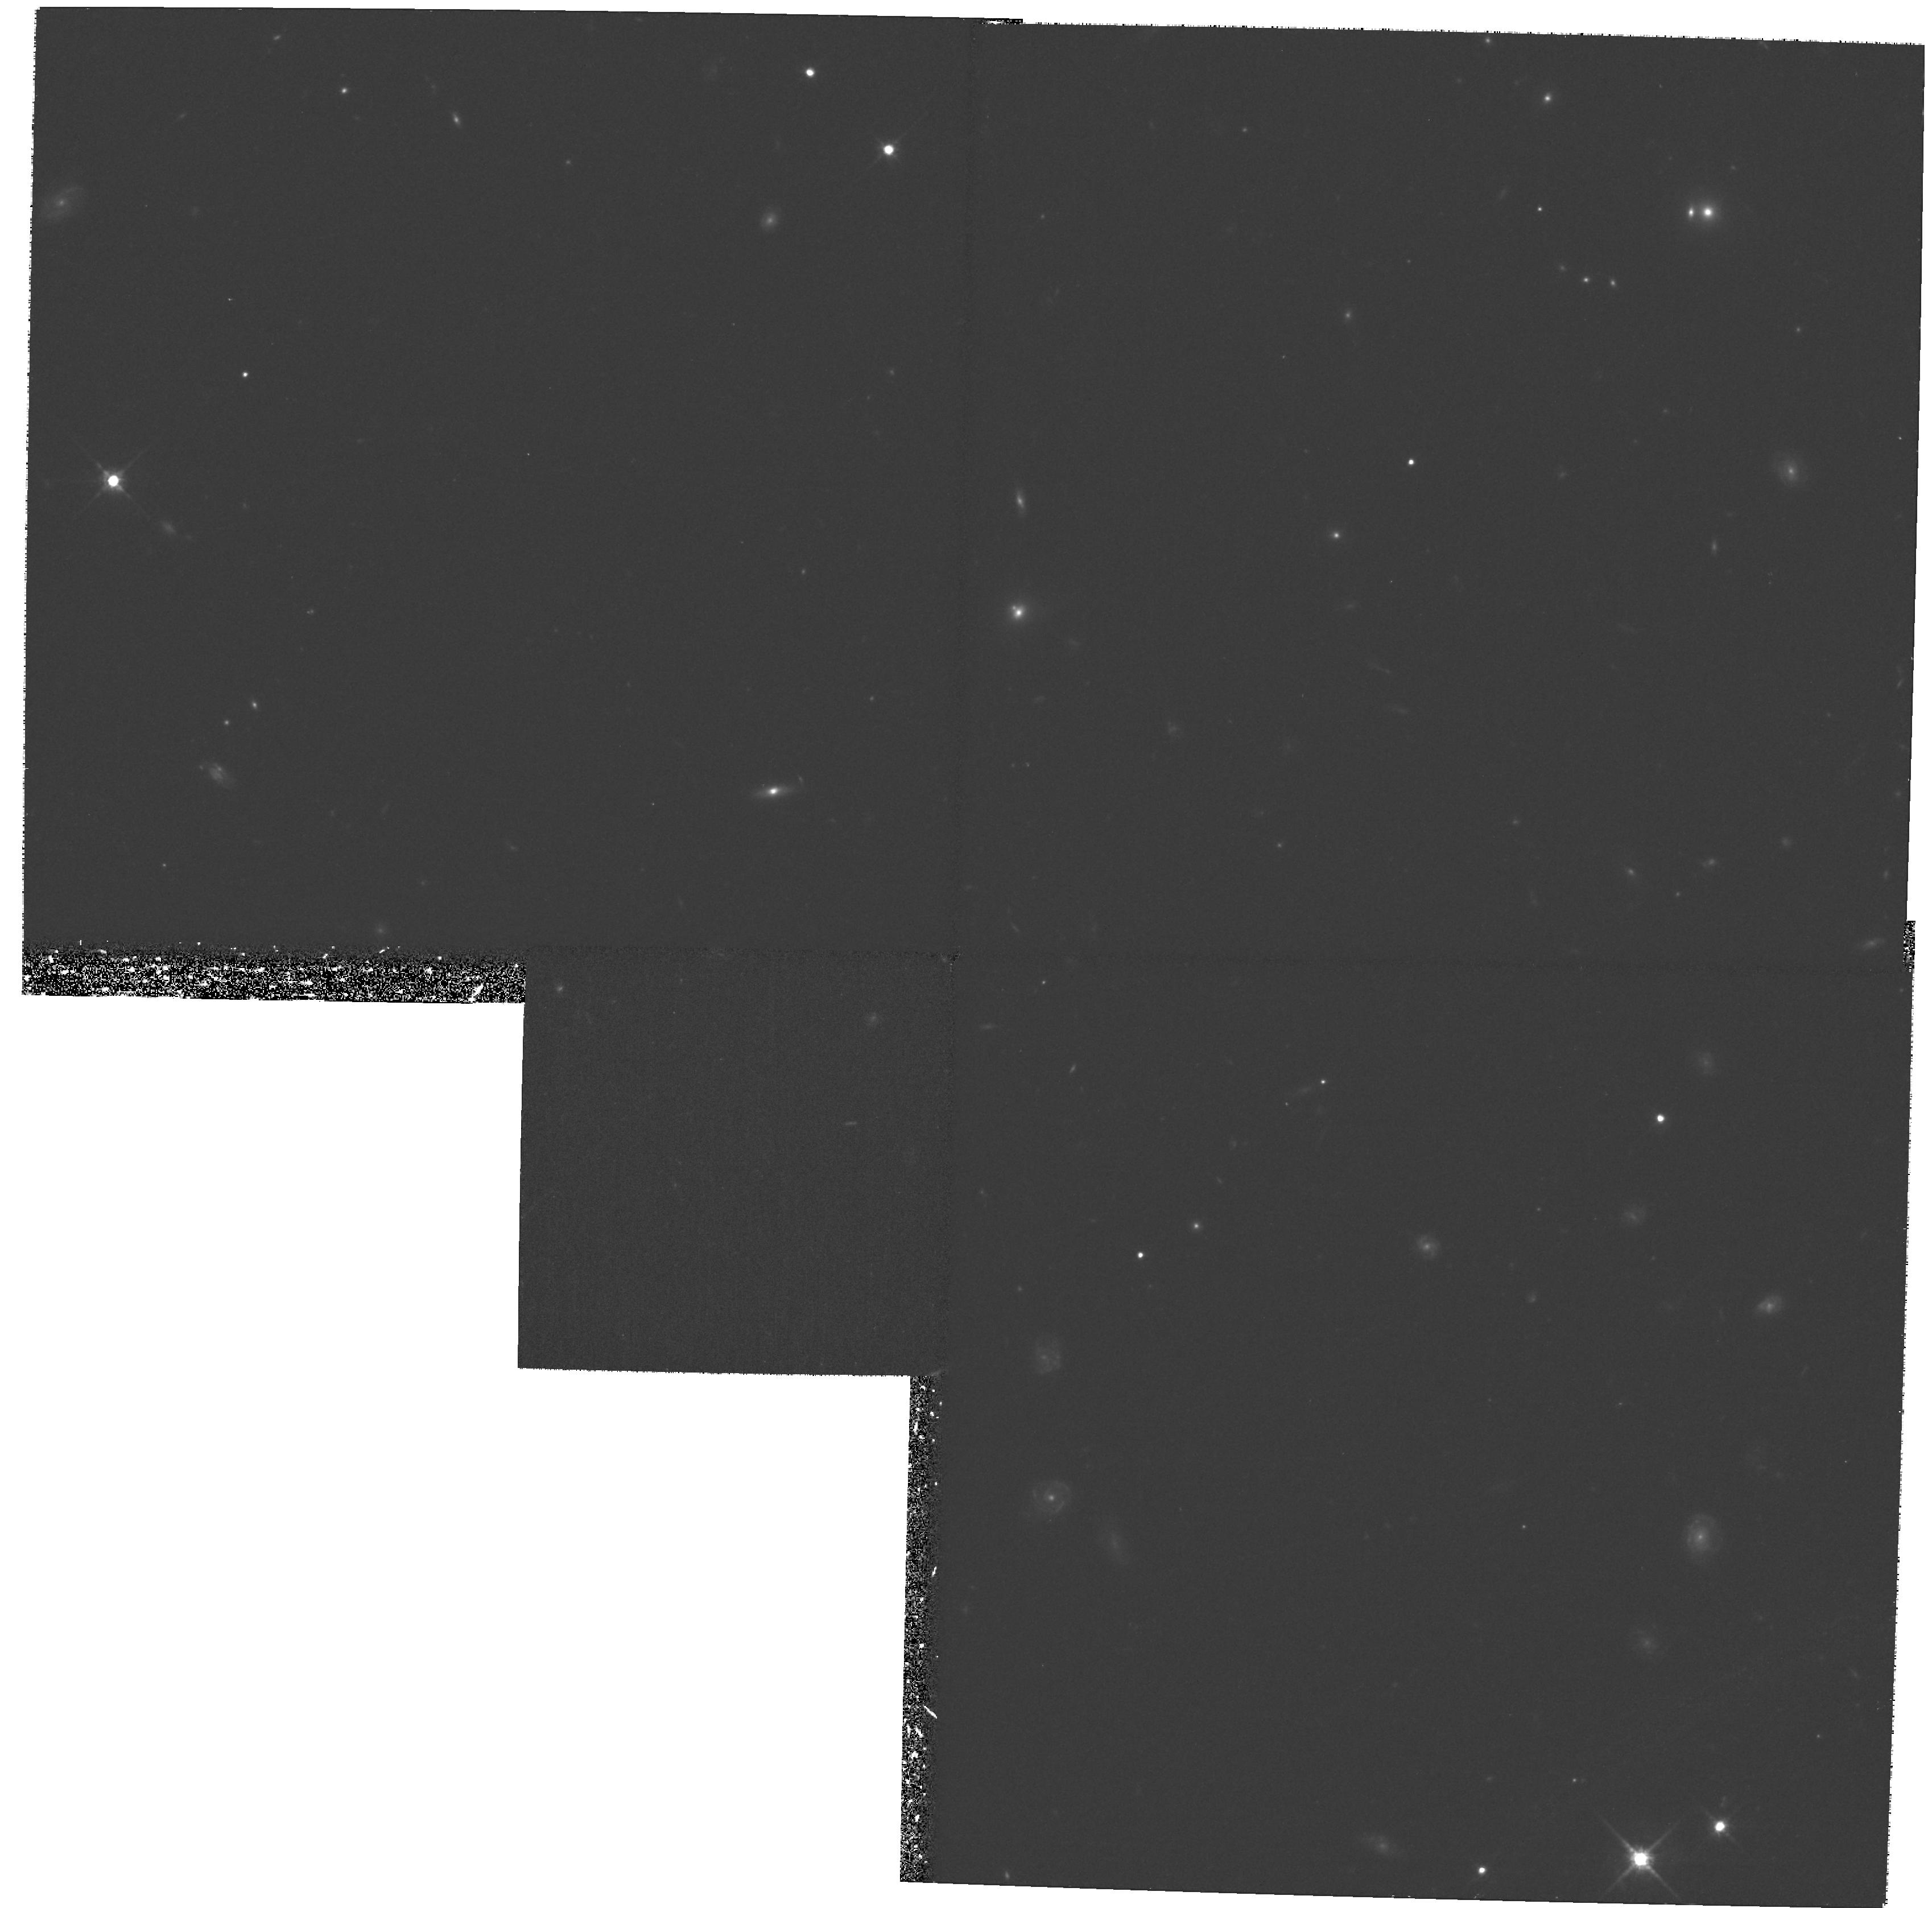
Target: PISCES-3
Instrument: WFPC2/PC
Filter: F814W
Exposure: 1.2 h
Observation ID: hst_8269_a5_wfpc2_pc_f814w_u5c2a5

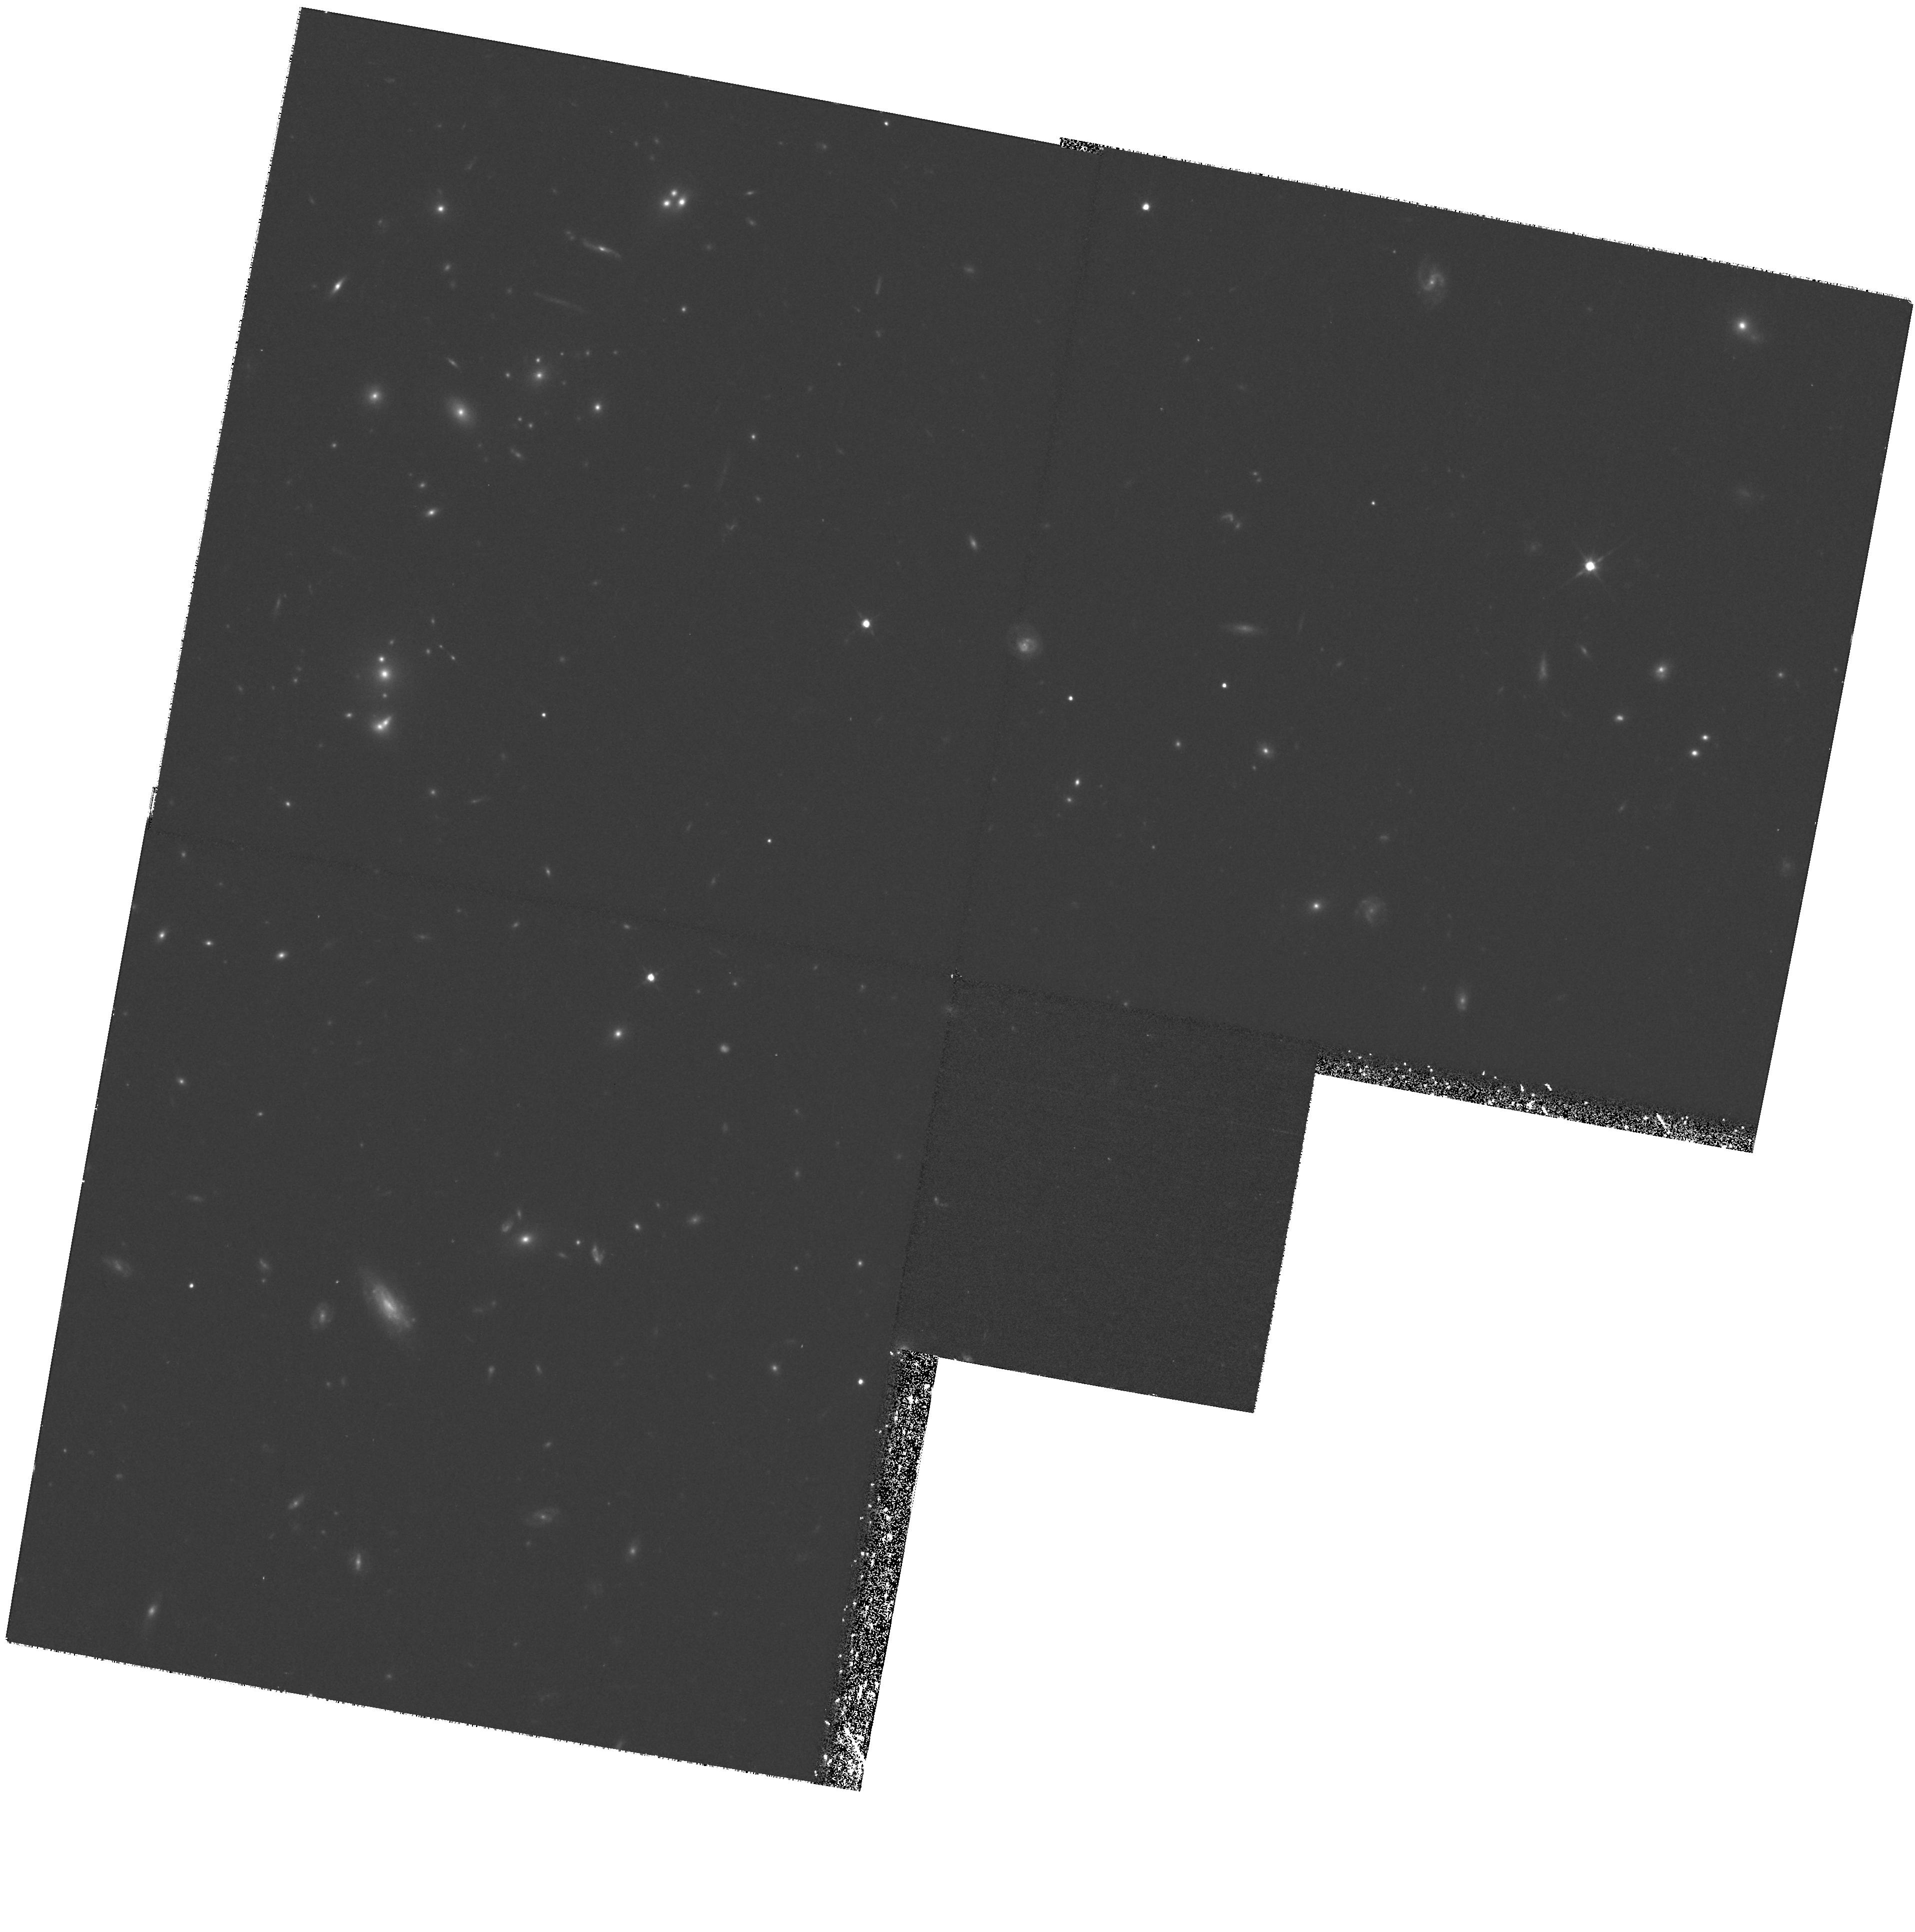
Target: LYNX-E
Instrument: WFPC2/PC
Filter: F814W
Exposure: 1.3 h
Observation ID: hst_8269_b1_wfpc2_pc_f814w_u5c2b1

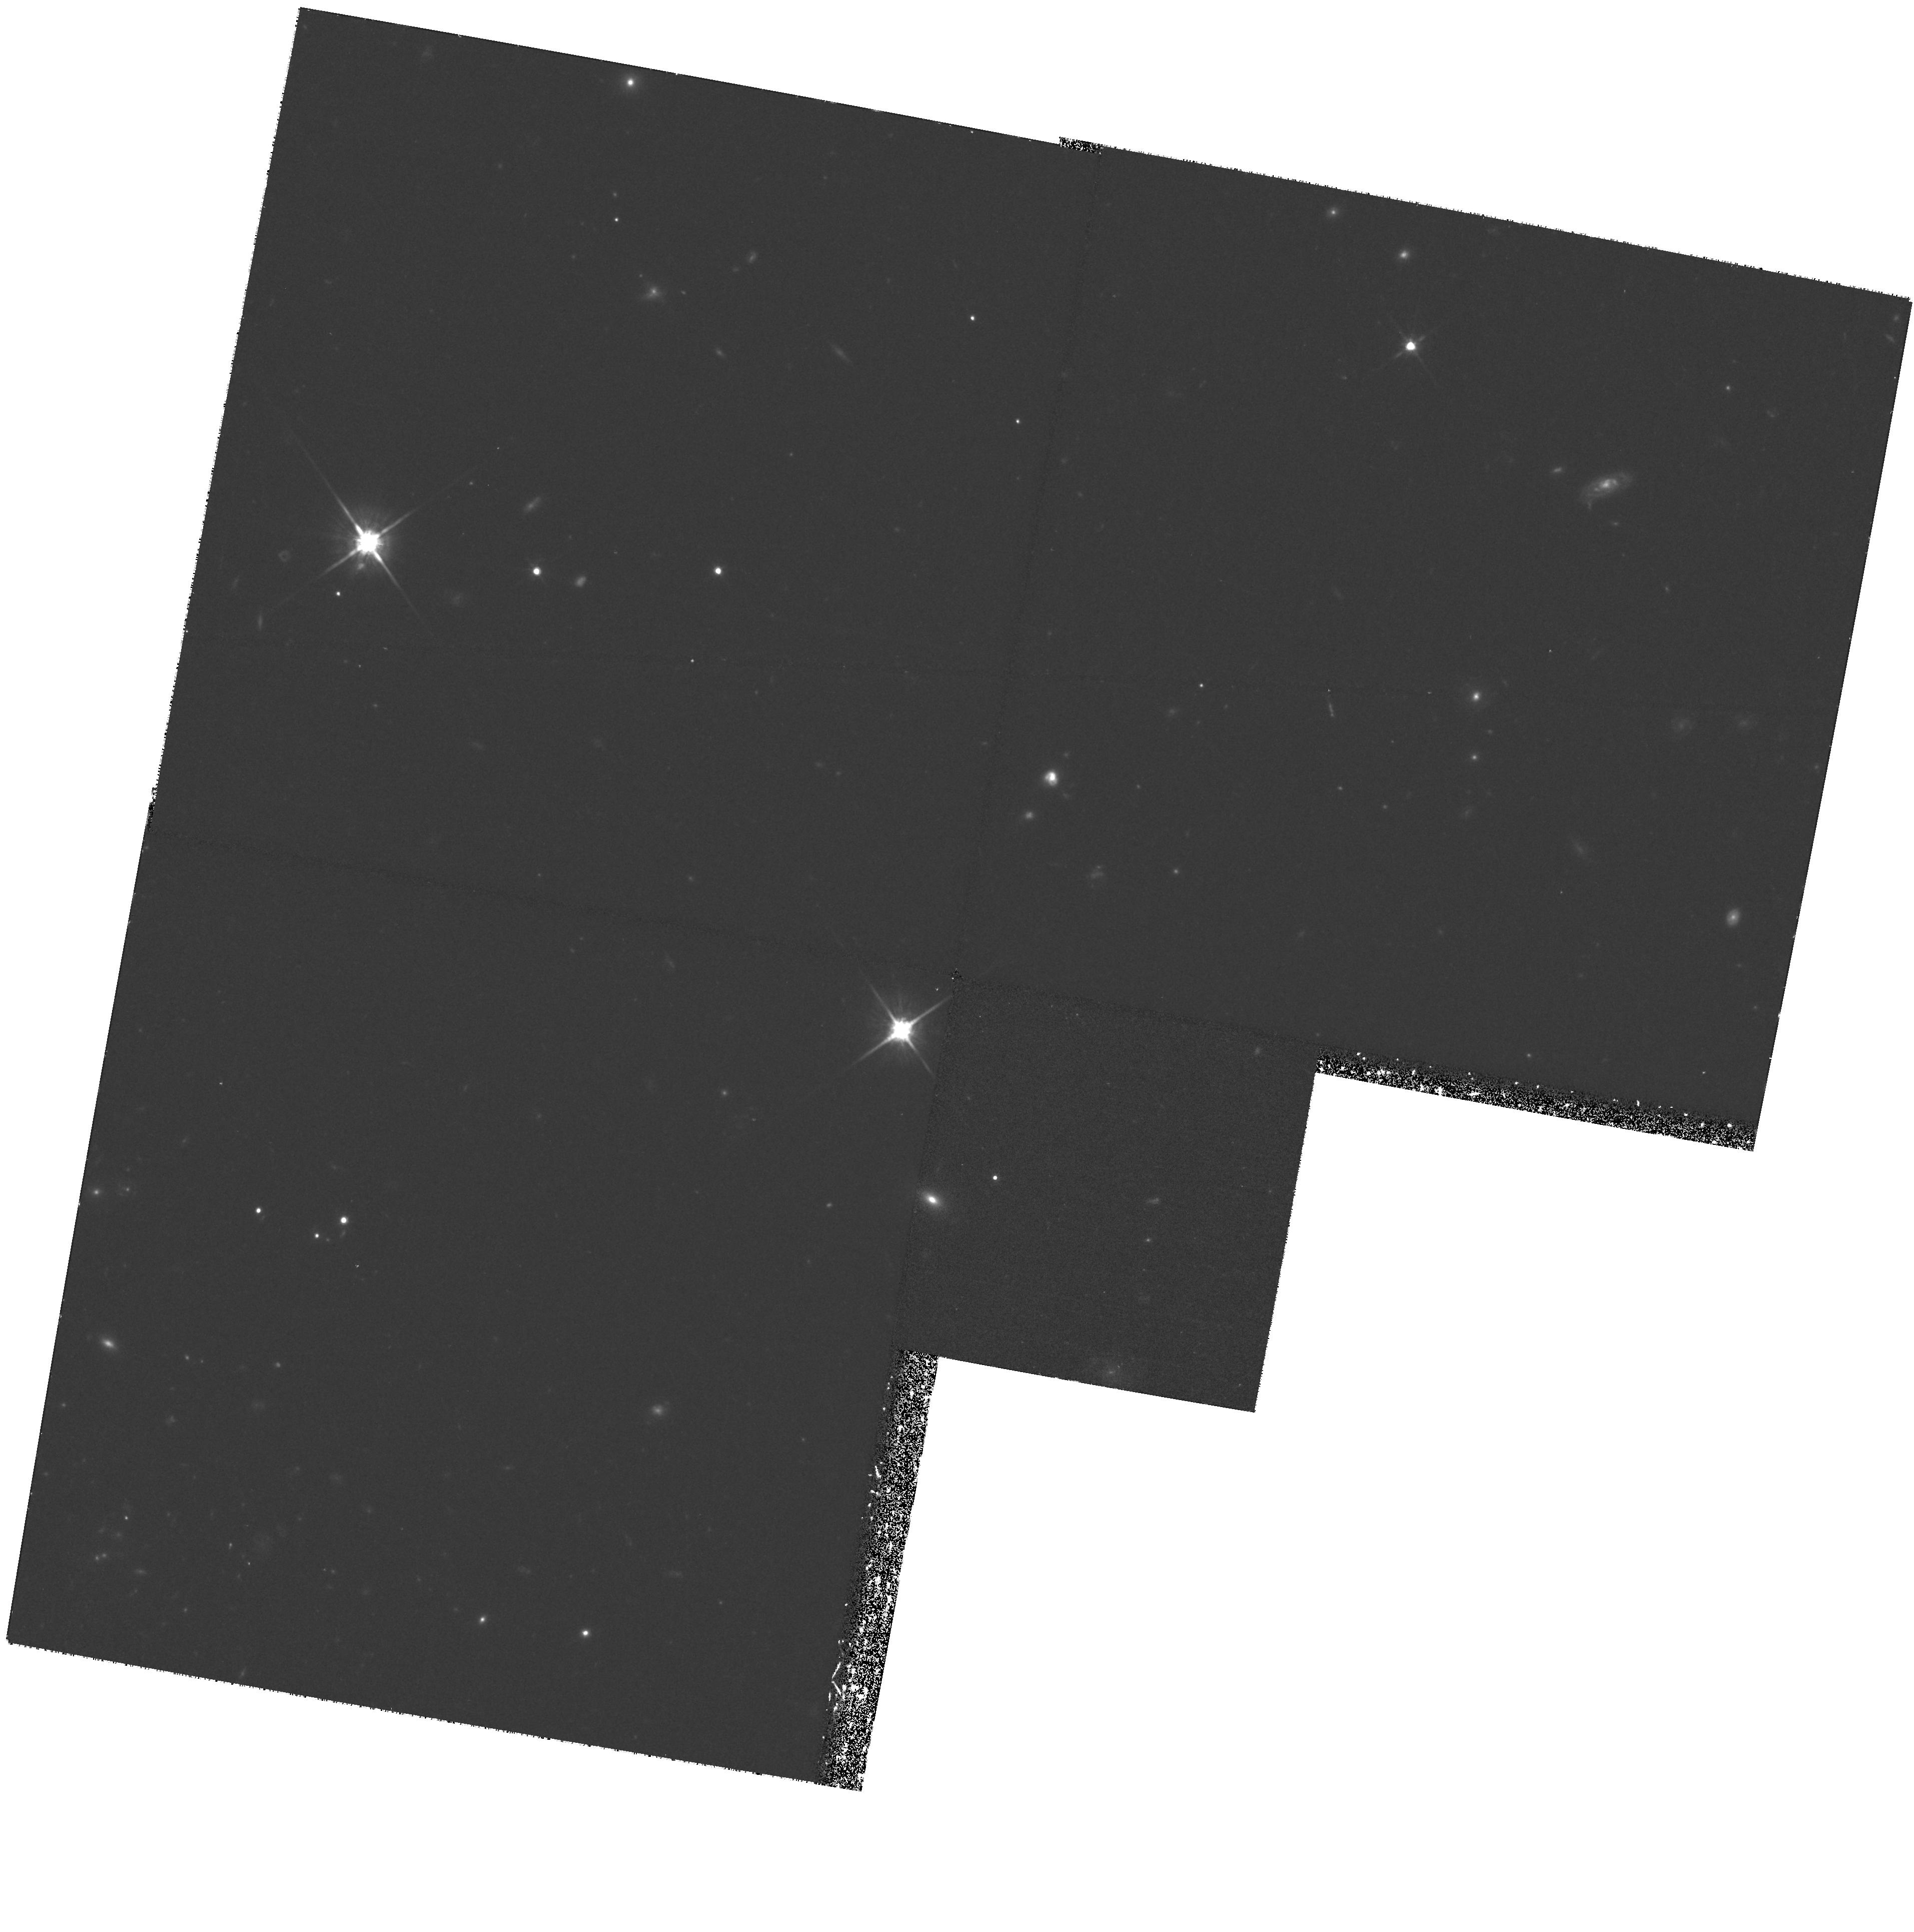
Target: LYNX-A
Instrument: WFPC2/PC
Filter: F814W
Exposure: 1.3 h
Observation ID: hst_8269_11_wfpc2_pc_f814w_u5c211

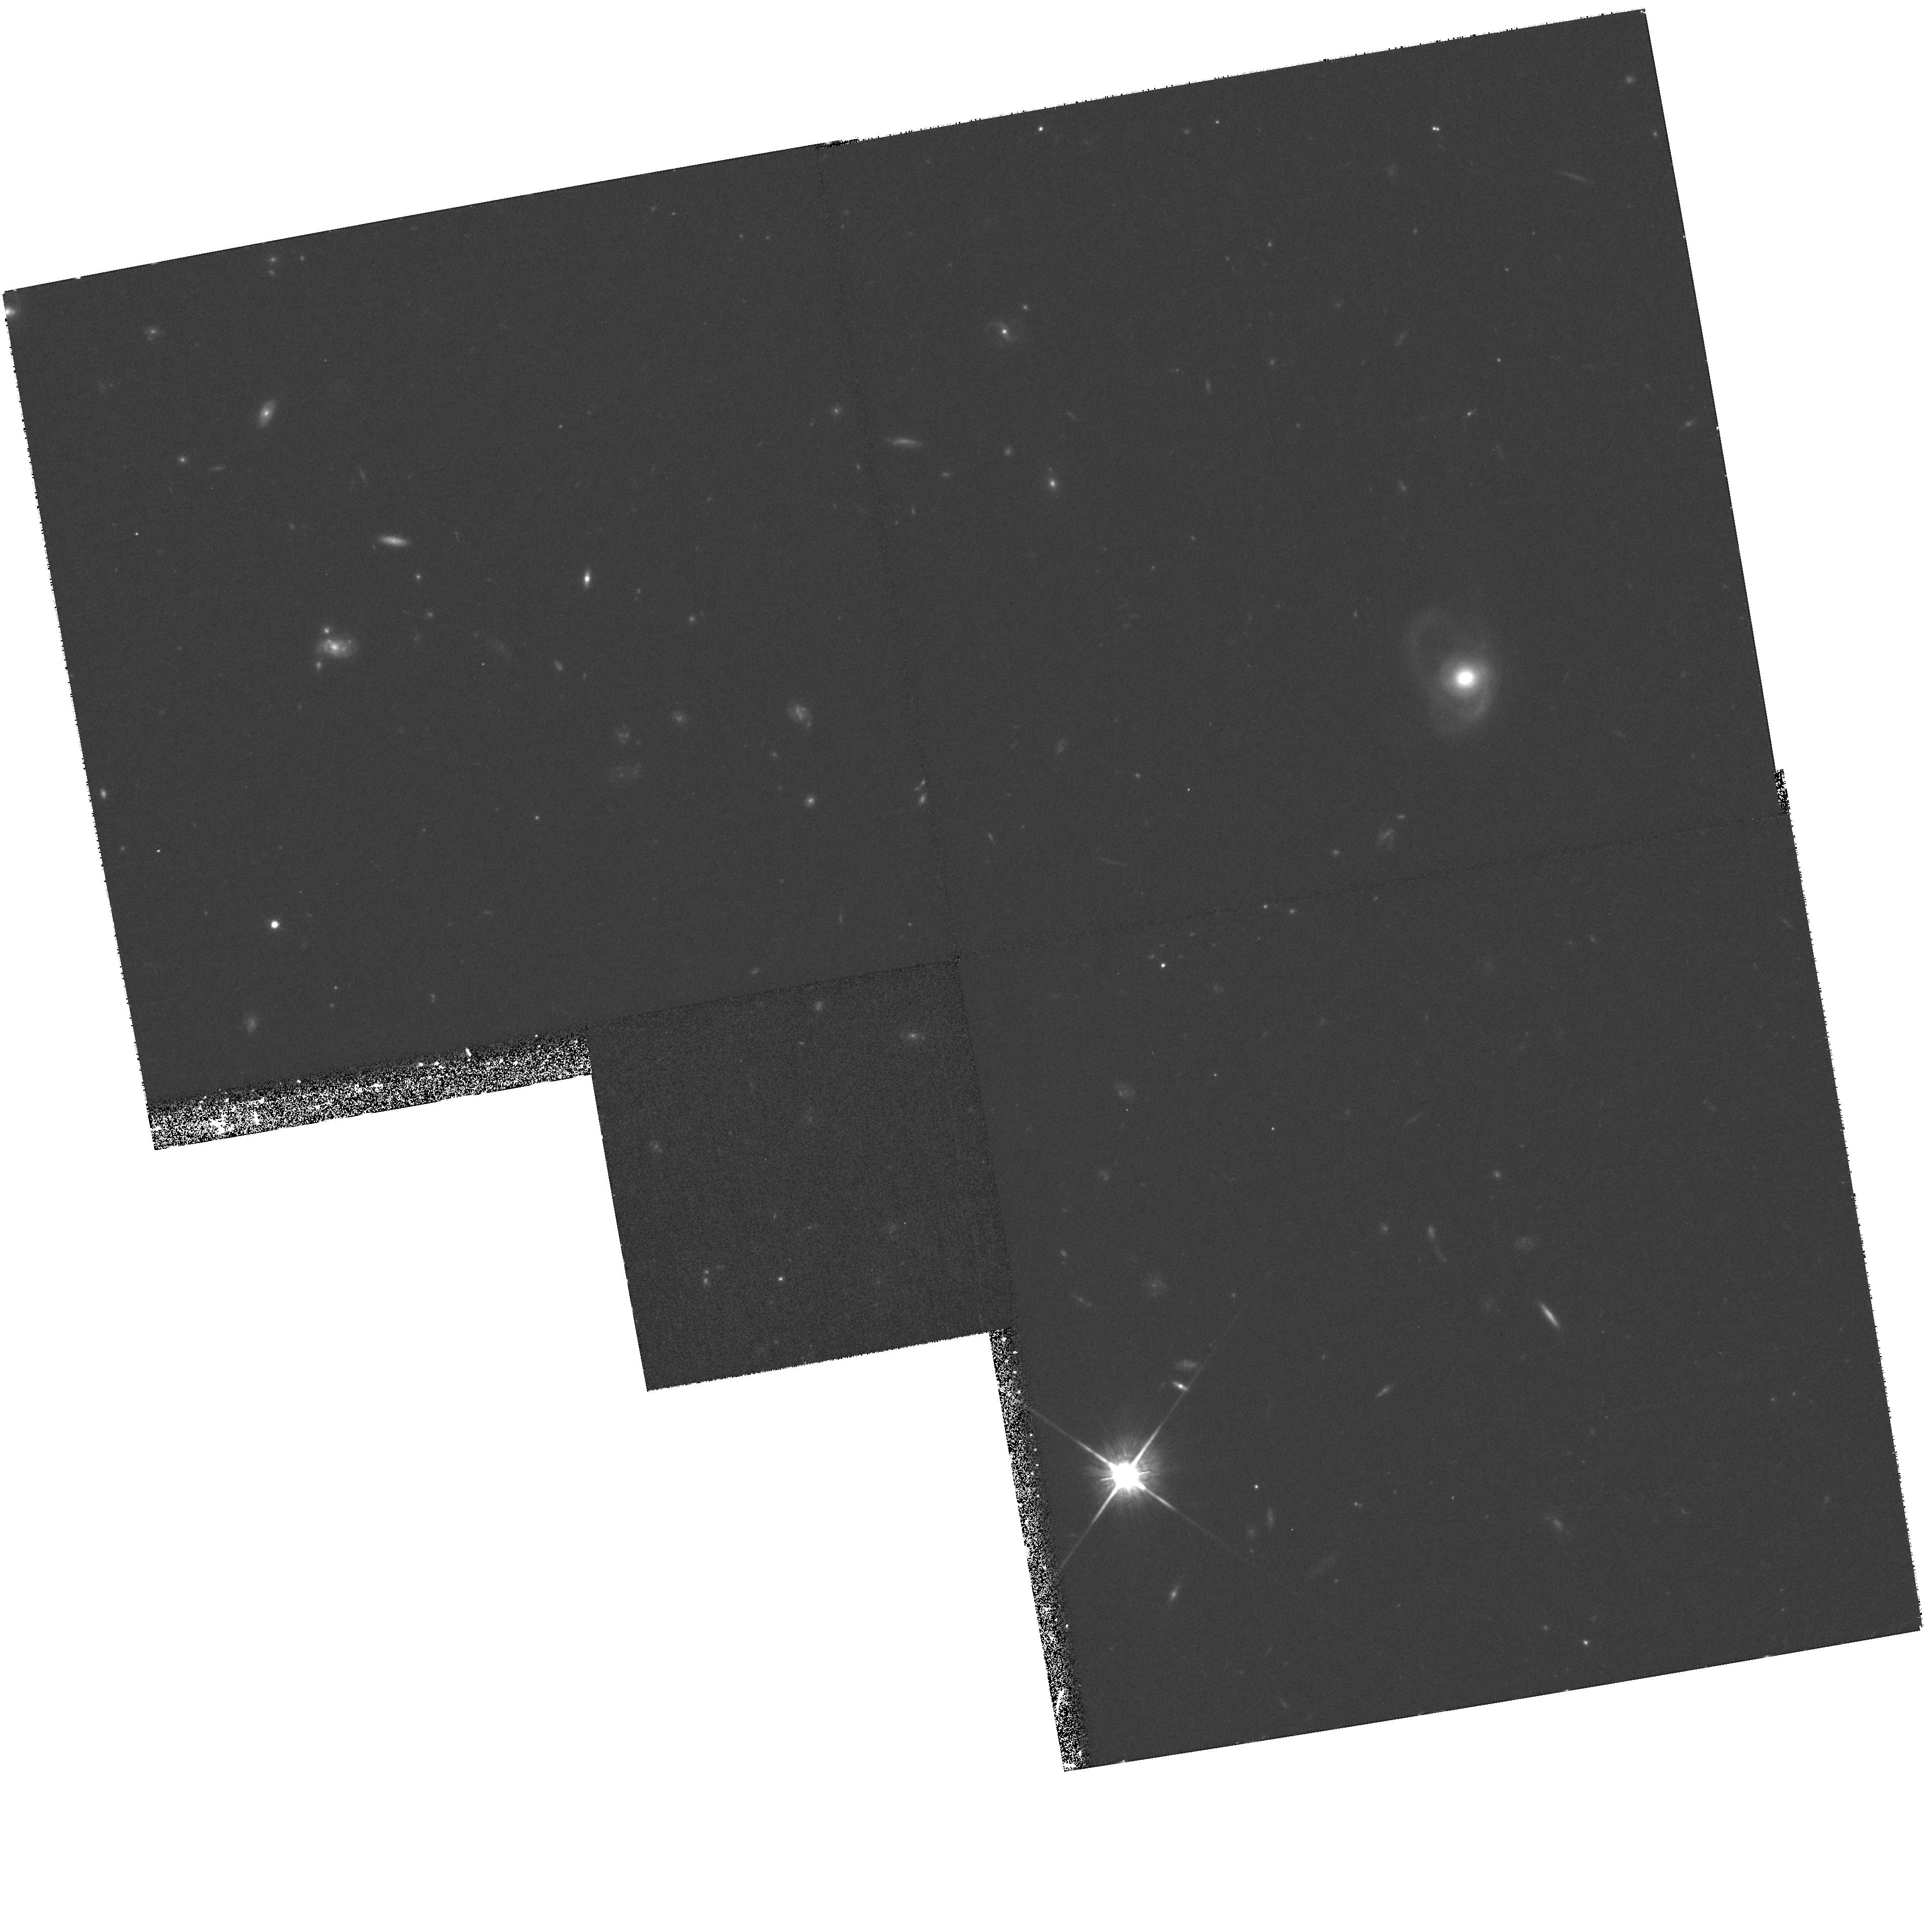
Target: SA57-C
Instrument: WFPC2/PC
Filter: F814W
Exposure: 1.2 h
Observation ID: hst_8269_08_wfpc2_pc_f814w_u5c208

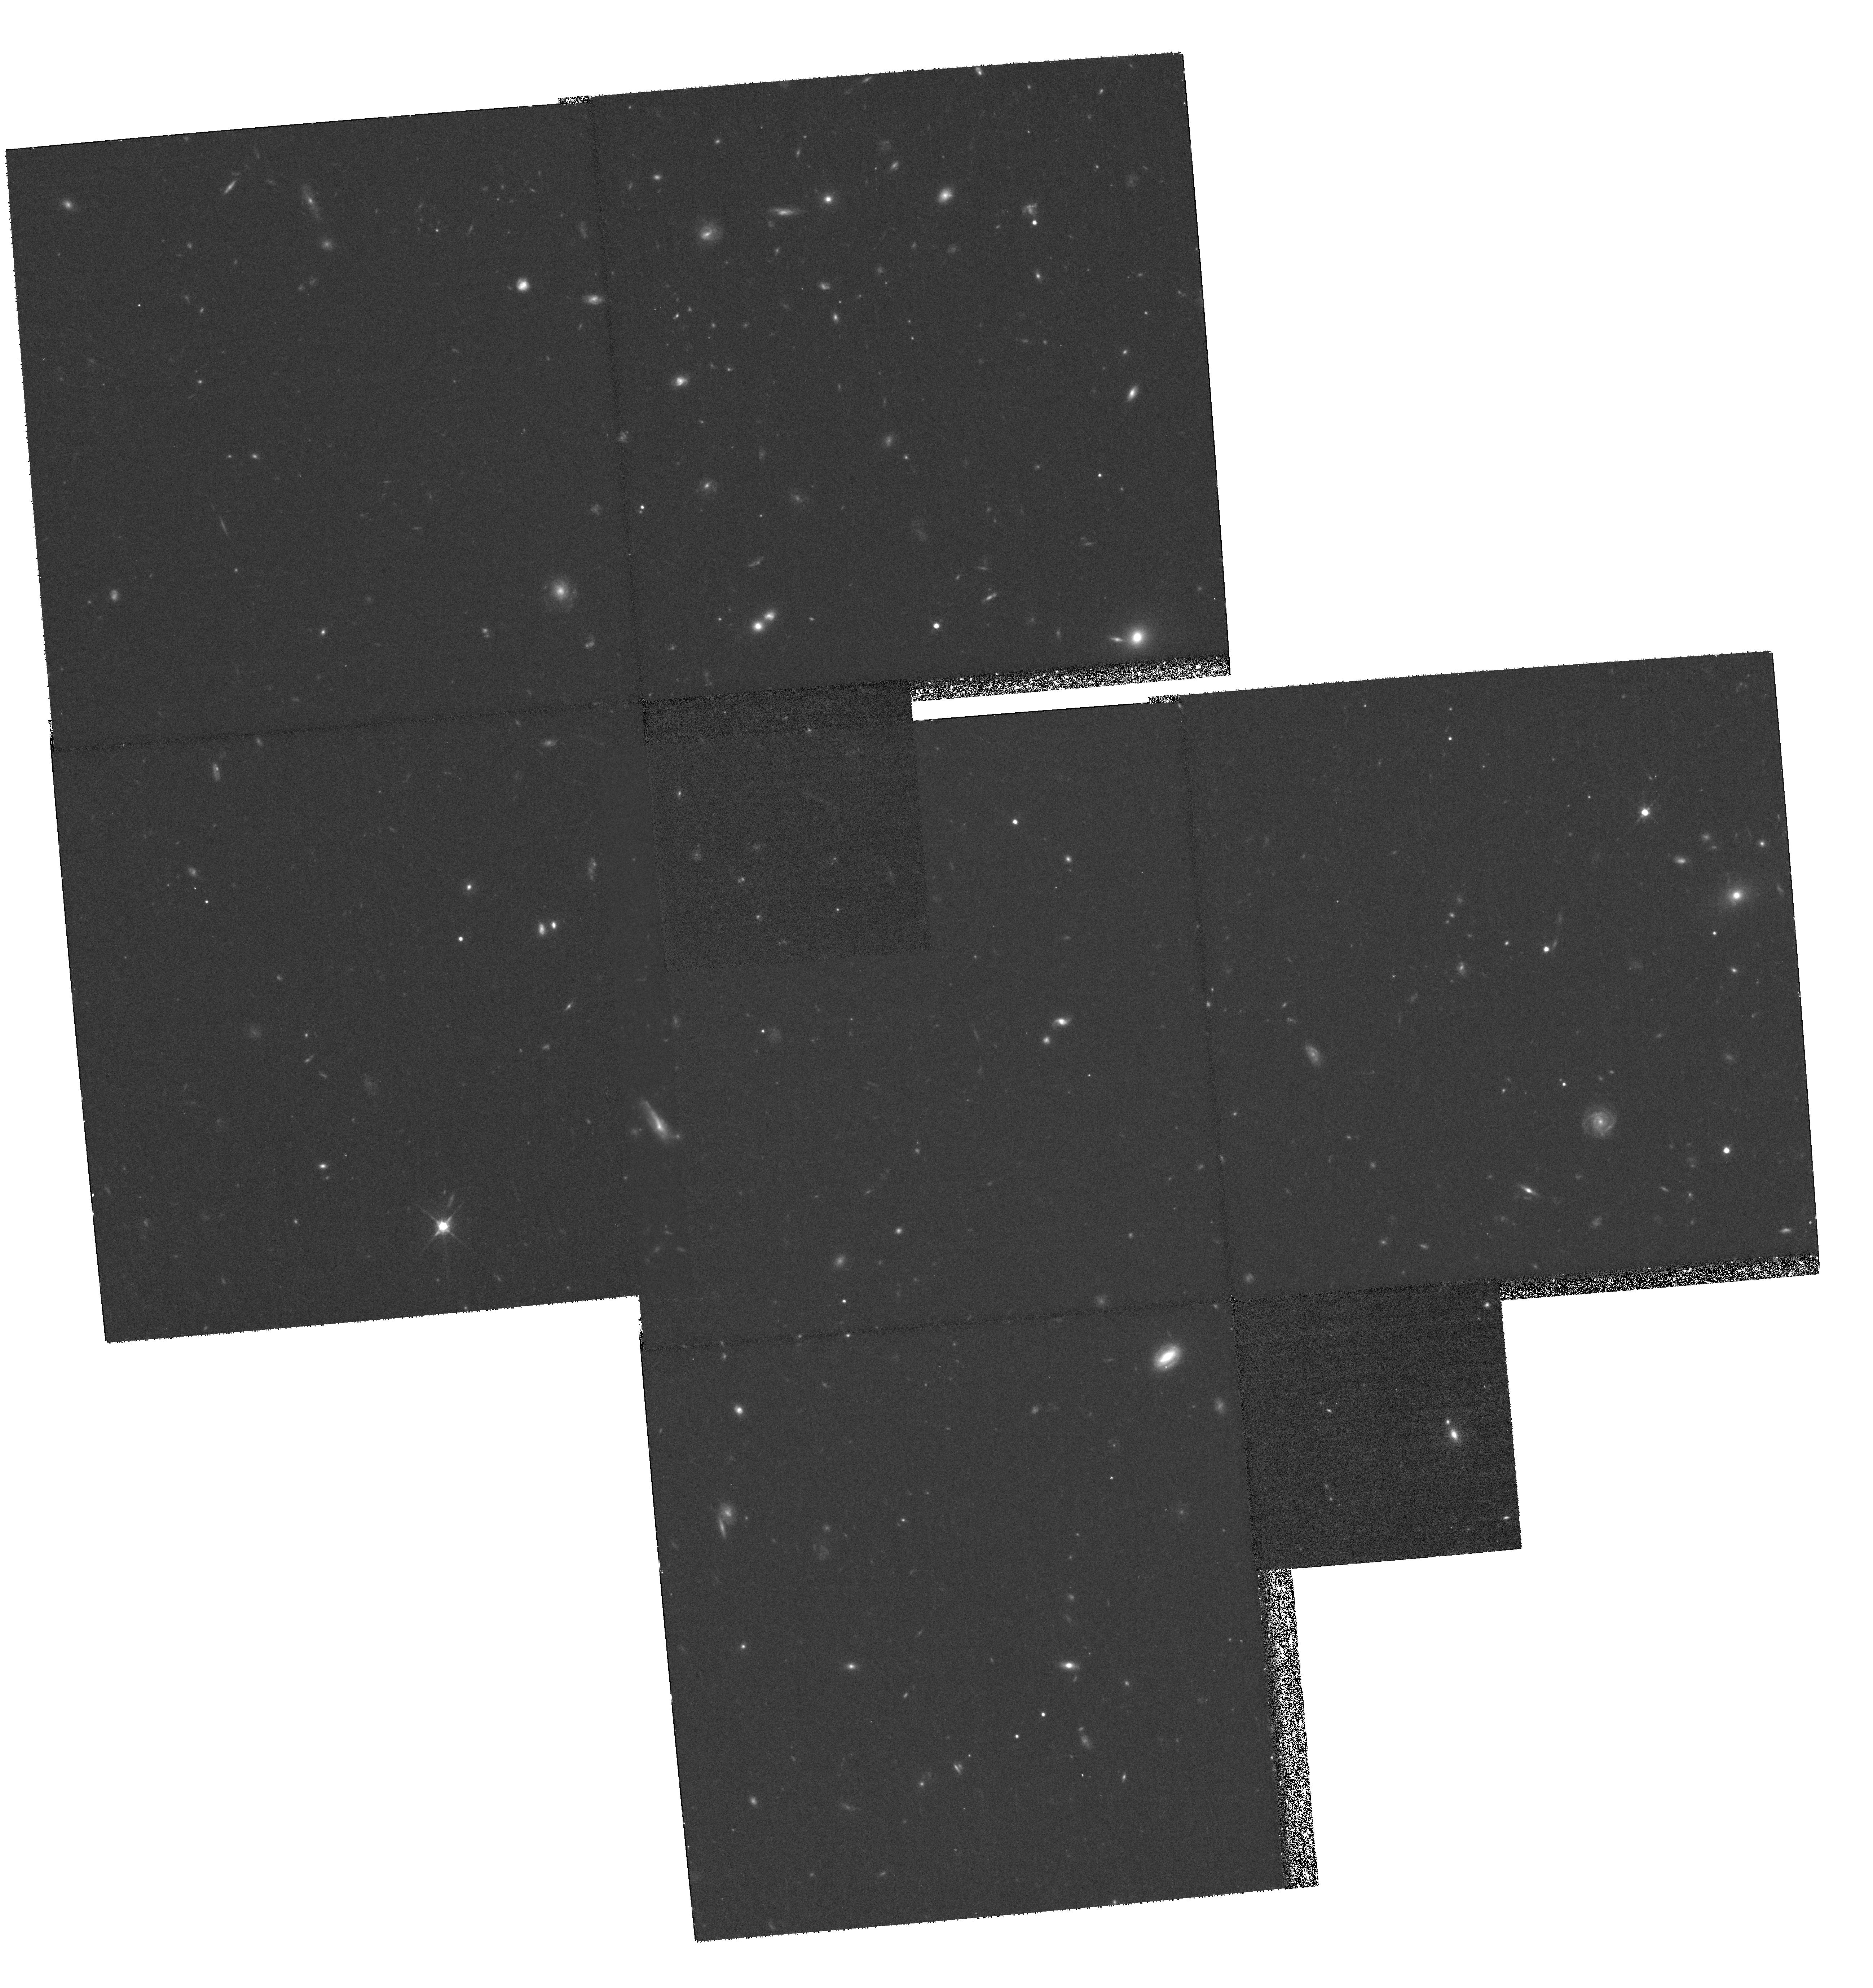
Target: MULTIPLE
Instrument: WFPC2/PC
Filter: F814W
Exposure: 2.4 h
Observation ID: hst_8269_07_wfpc2_pc_f814w_u5c207

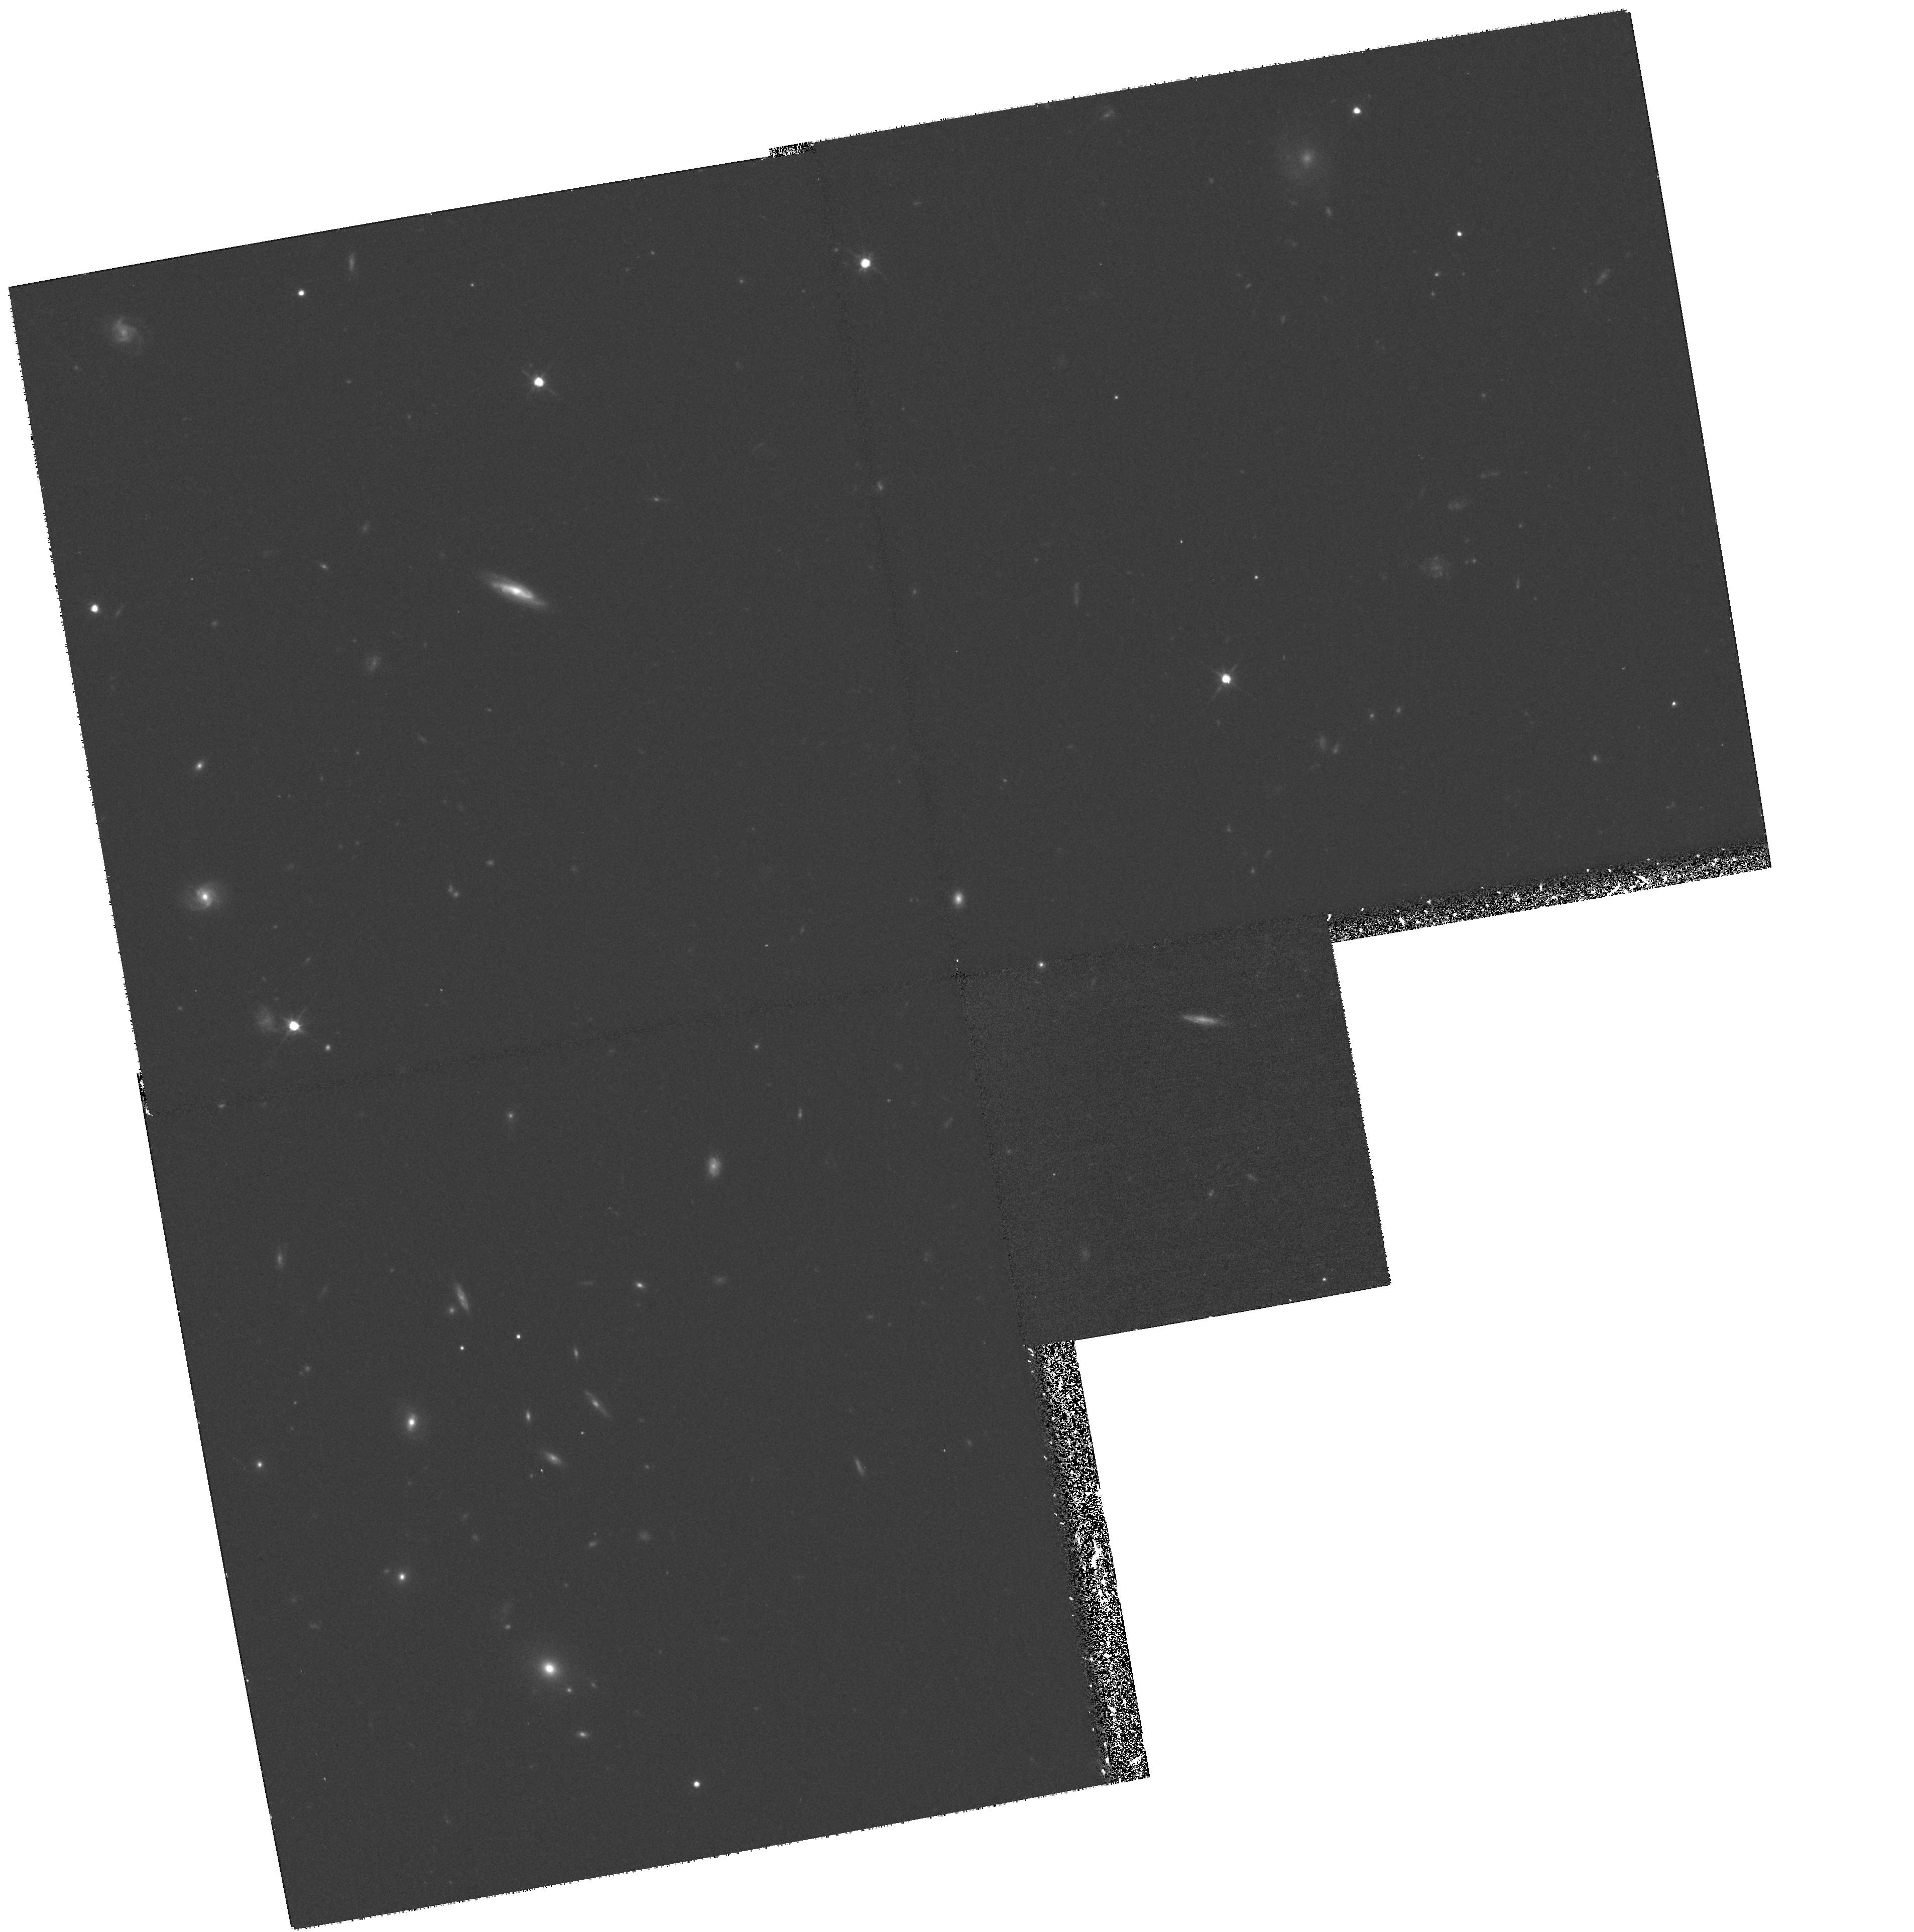
Target: PISCES-4
Instrument: WFPC2/PC
Filter: F814W
Exposure: 1.2 h
Observation ID: hst_8269_06_wfpc2_pc_f814w_u5c206

The Morphological Evolution of Field Galaxies at 1<z<2 (PI: Elston, Richard)

We propose to use WPC2 to study the morphological evolution of a near-IR selected sample of field galaxies with redshifts between 1 and 2. This range of redshifts is of particular interest since it seems that the properties of field galaxies changes dramatically at 1 < z < 2. Luminous spirals and early type galaxies appear to slowly evolve from z ~ 1 to the present but a luminous and rapidly star forming population emerges by z>2. Determining how these two seemingly disparate populations are related is the goal of this proposal, in which we will study how the morphology, bulge, and disk properties of normal luminous field galaxies change from z ~ 2 to z ~ 1. Given the space density and luminosity of L_* galaxies we must survey a large area to provide a statistically significant sample of galaxies. Our sample is complete to K < 20 (drawn from imaging down to K~21.4 at 3Sigma to ensure completeness), and covers roughly 100 arcmin^2, ensuring we have several hundred galaxies m ore luminous than L_* with 1 < z < 2. Near--IR selection is very well suited for the study of galaxy evolution since the near--IR k-corrections are small, uniform over galaxy types and rather immune to evolution of the stellar population. Thus, the galaxy type mix will be the same for all redshifts, and ensures that the galaxy sample is not biased toward finding more actively evolving populations.